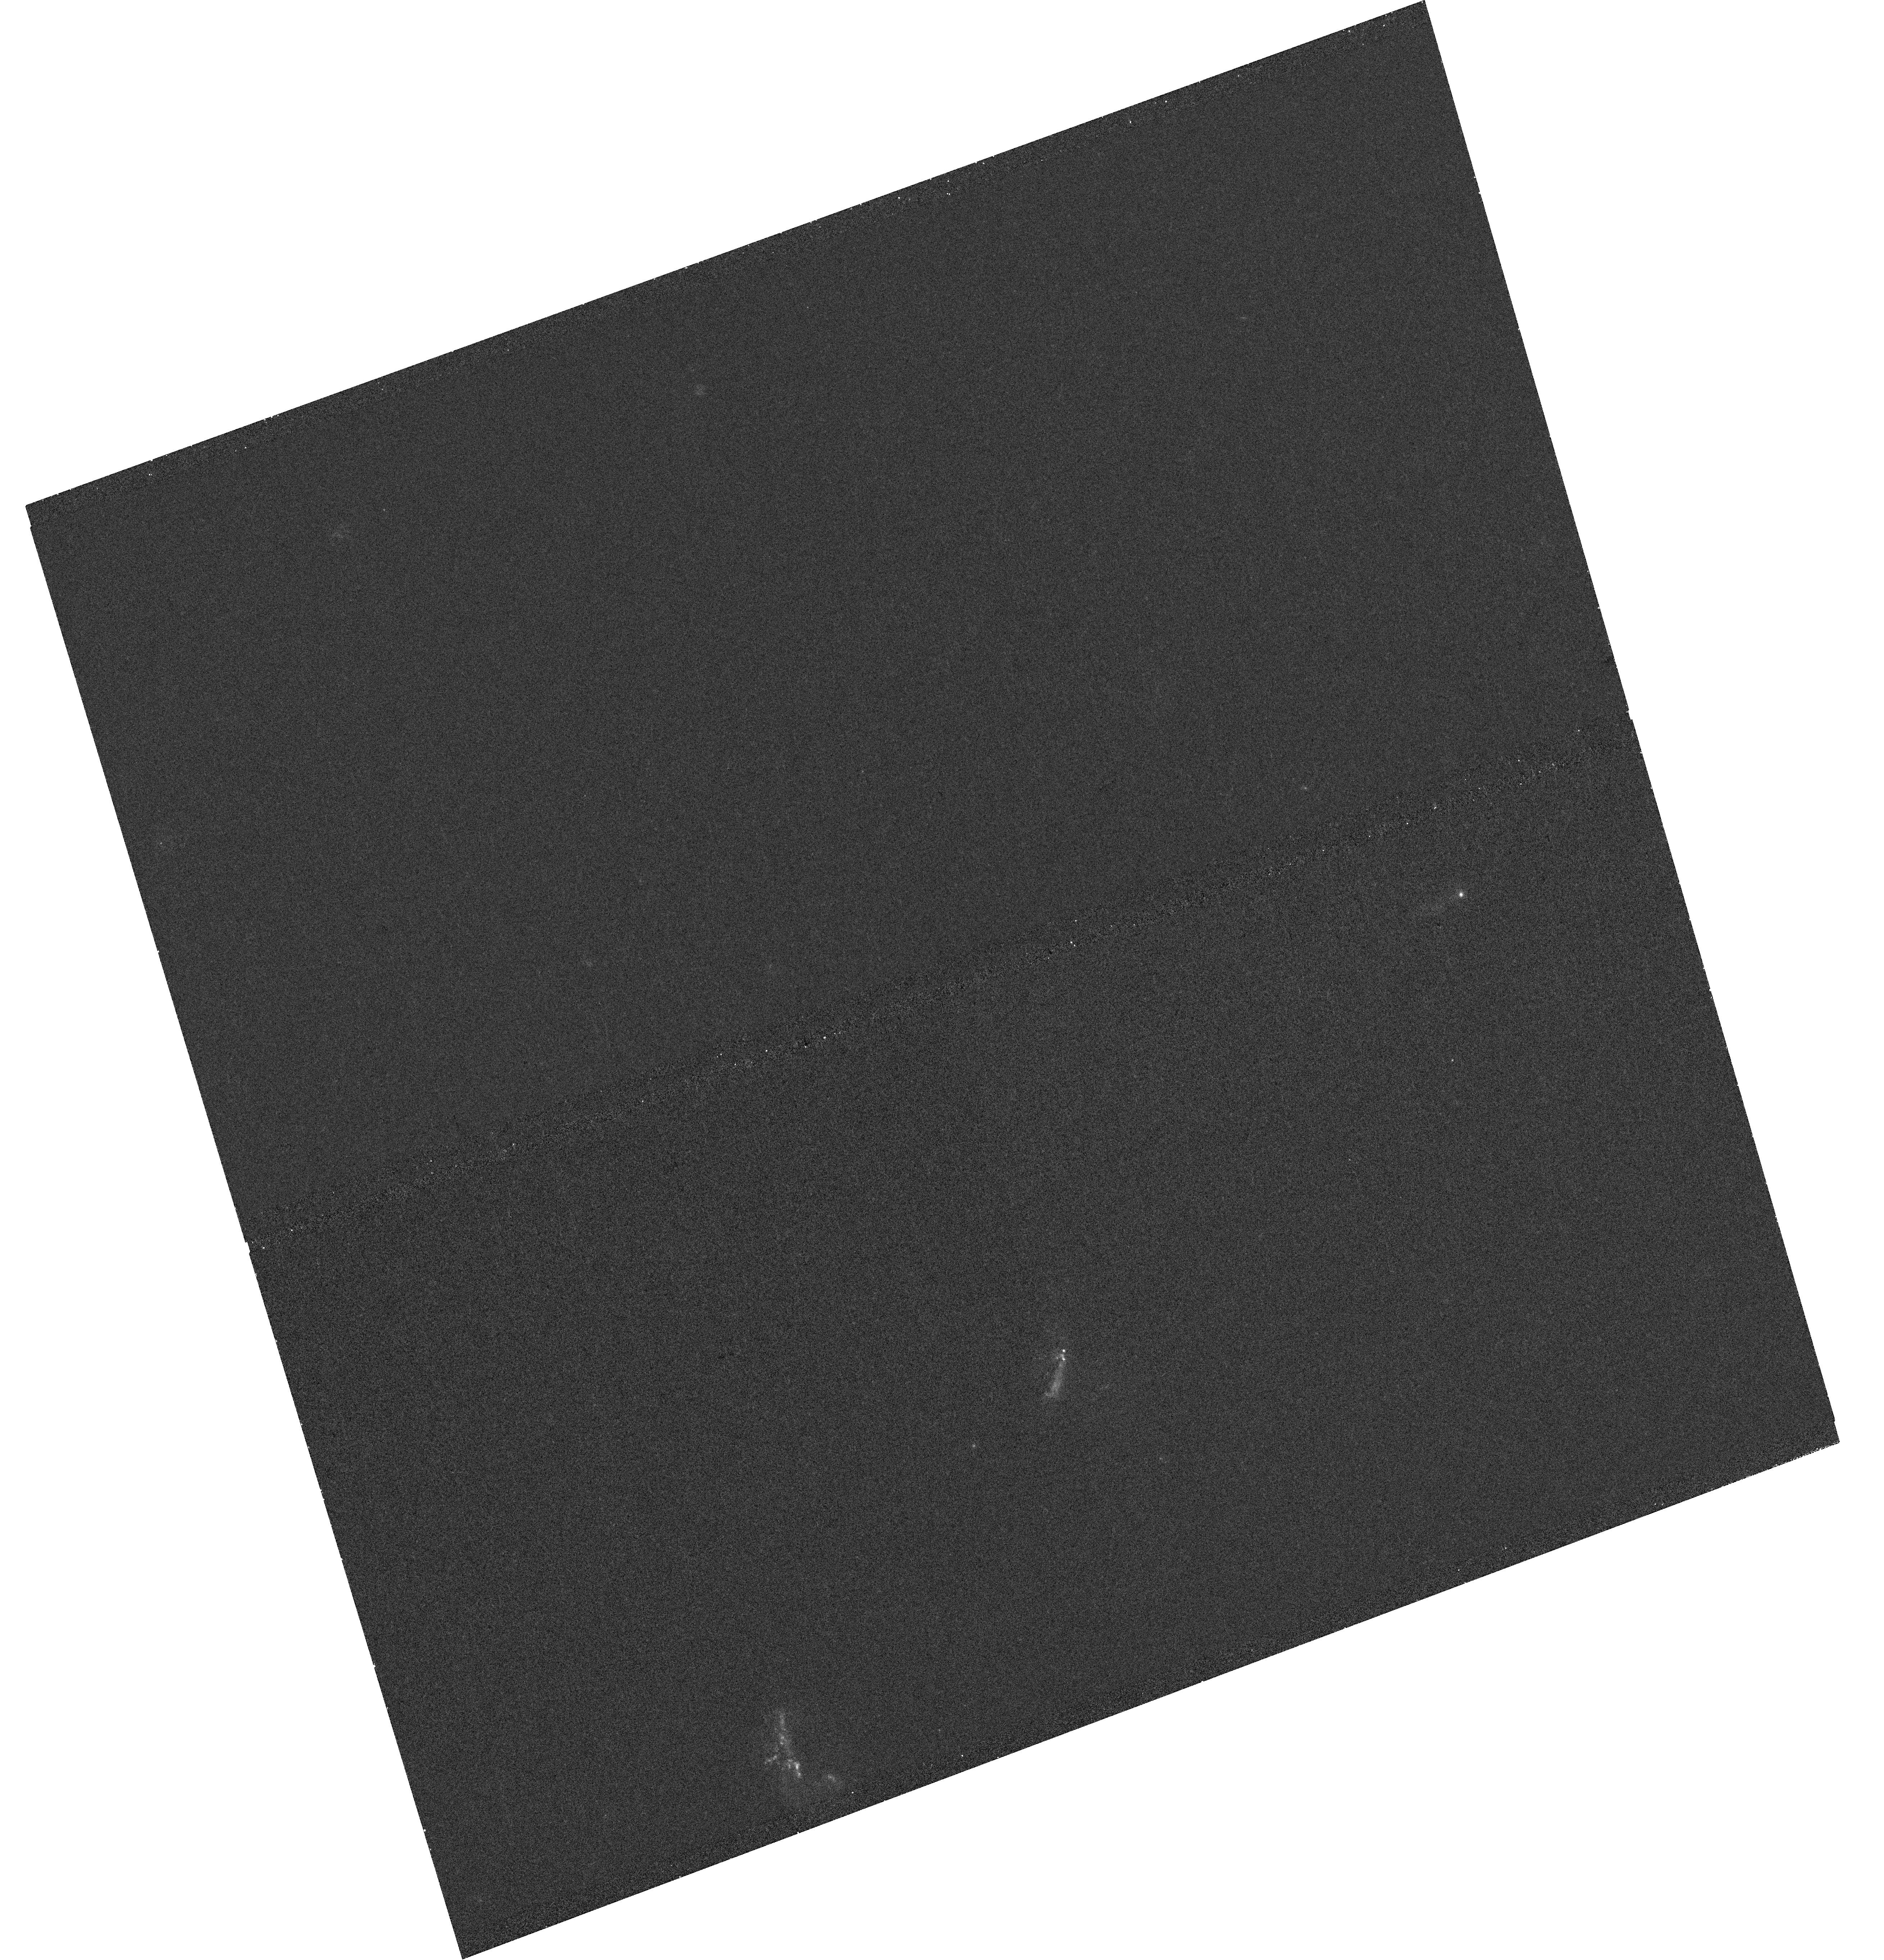
Target: IRASF17132+5313. Instrument: WFC3/UVIS. Filter: F225W. Exposure: 23 min. Observation ID: hst_13007_63_wfc3_uvis_f225w_ic2863

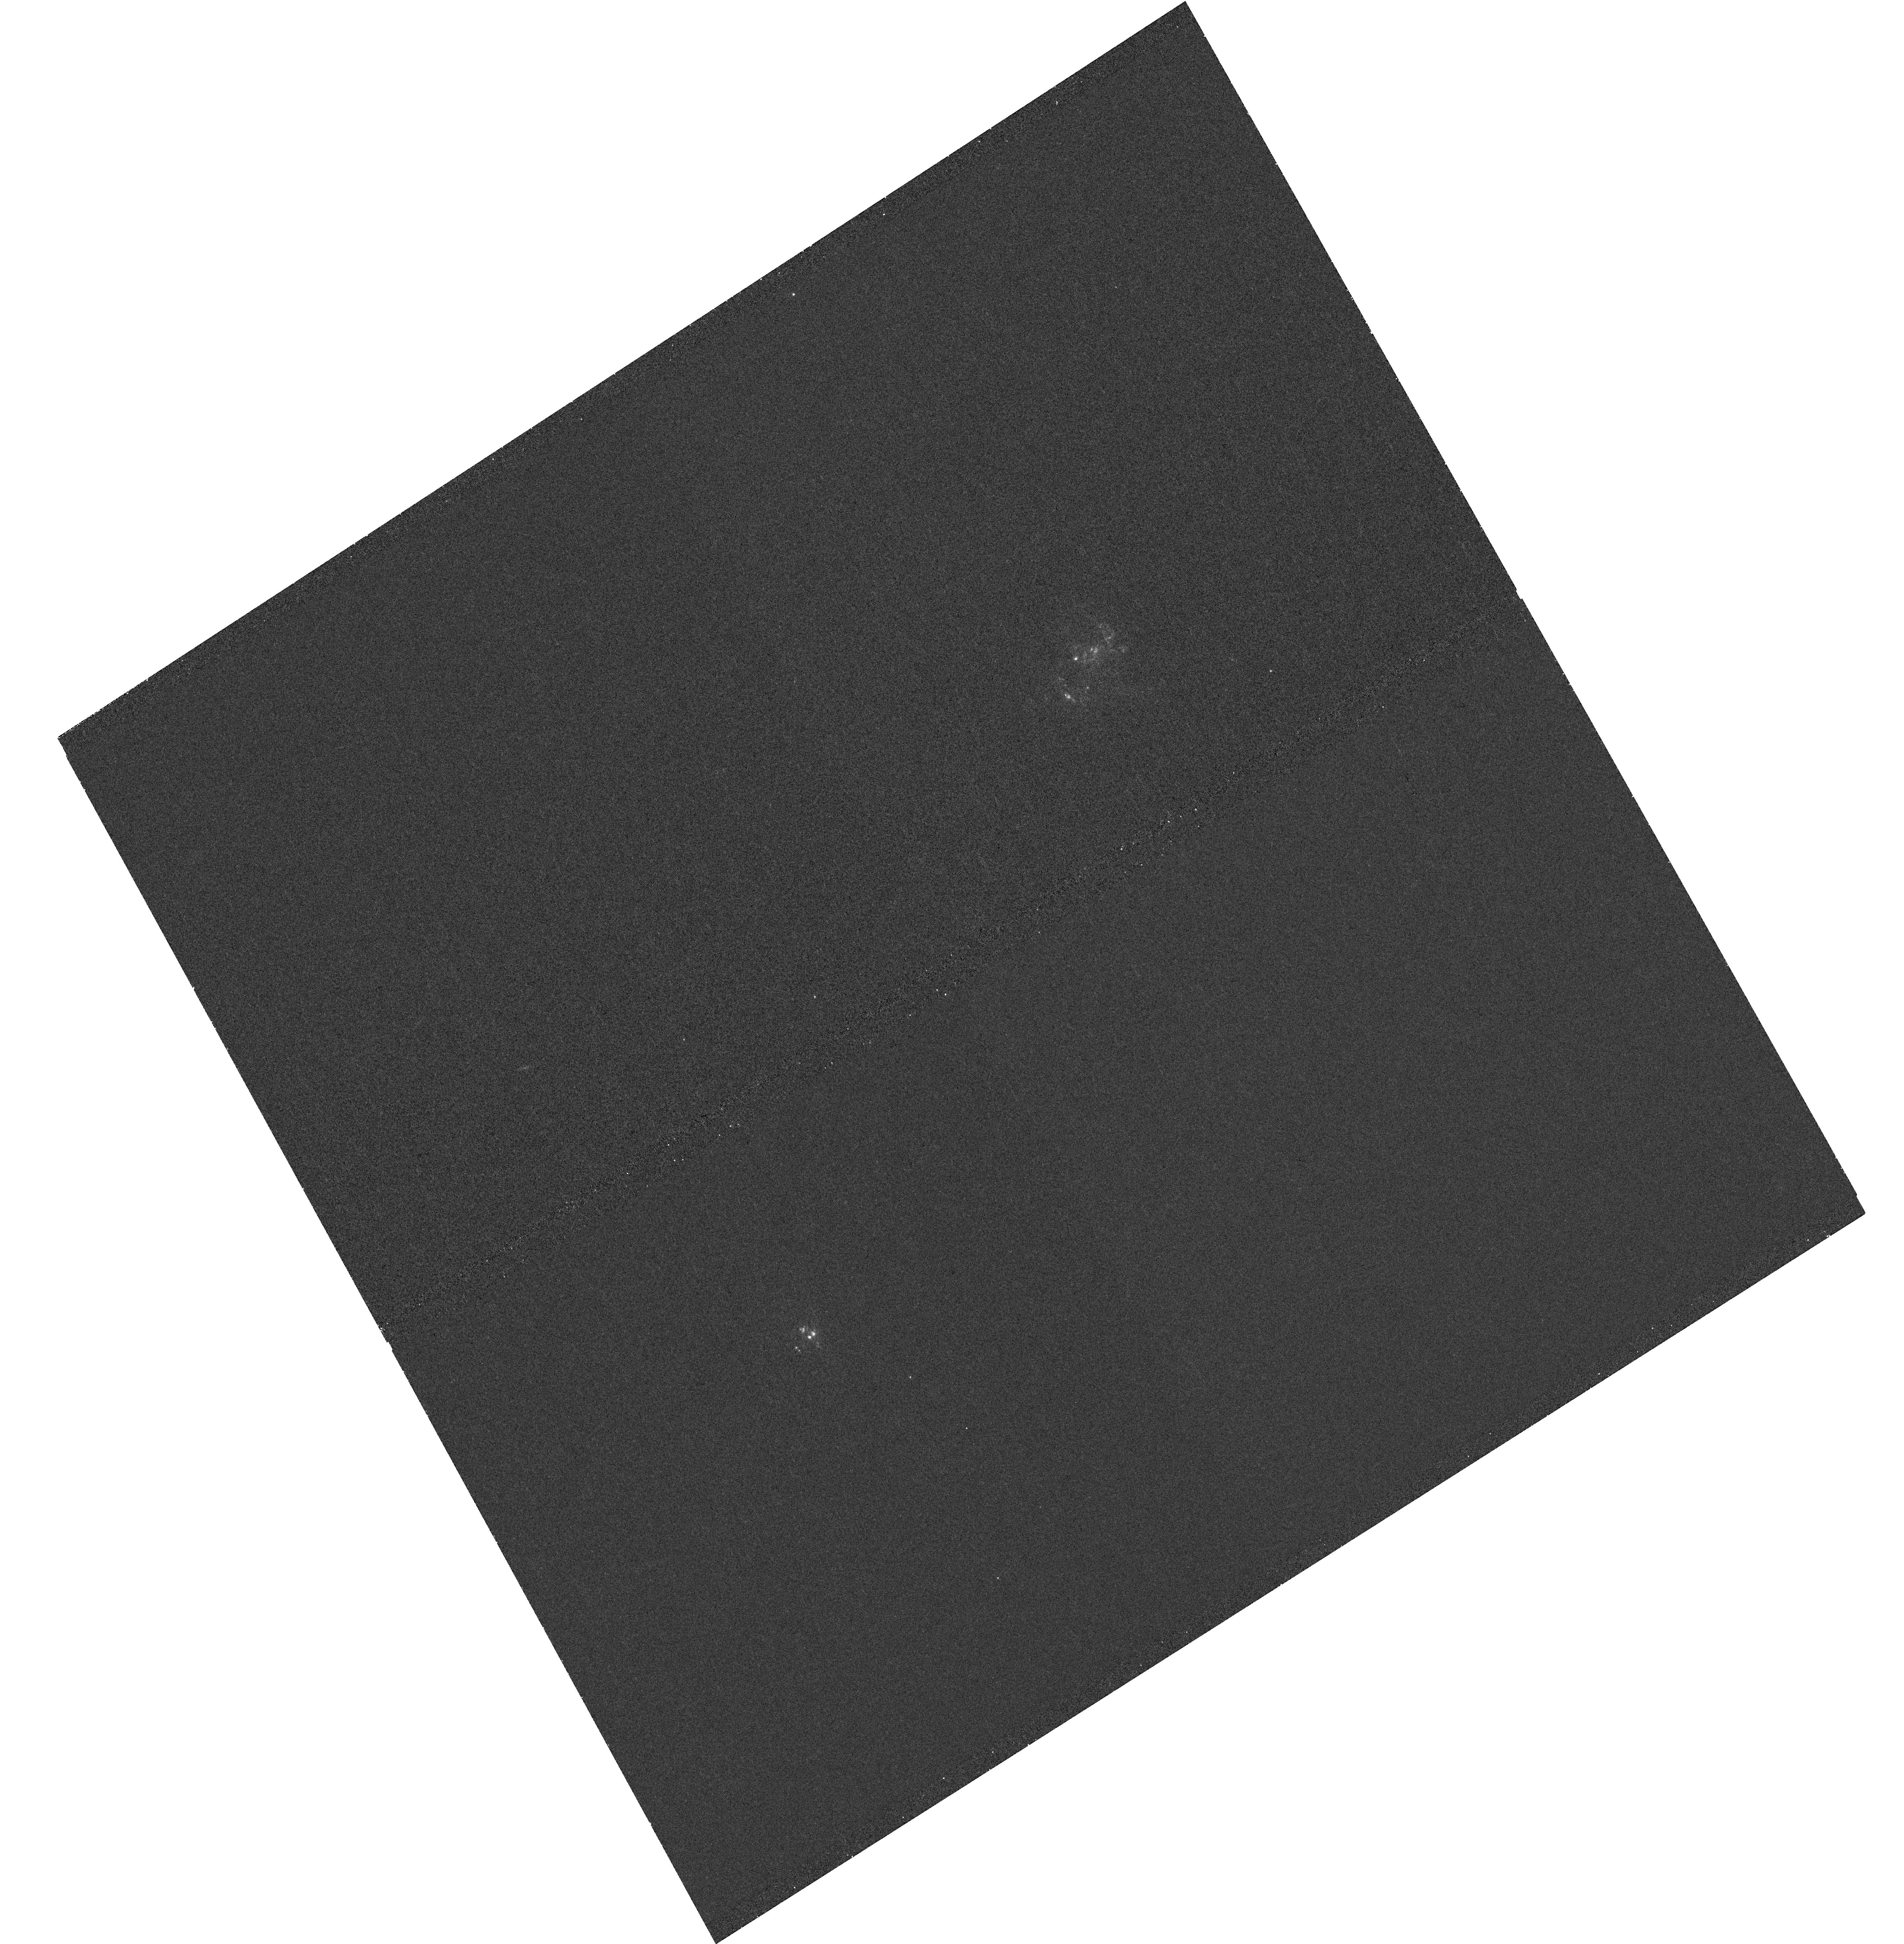
Target: AM0702-601. Instrument: WFC3/UVIS. Filter: F225W. Exposure: 25 min. Observation ID: hst_13007_28_wfc3_uvis_f225w_ic2828

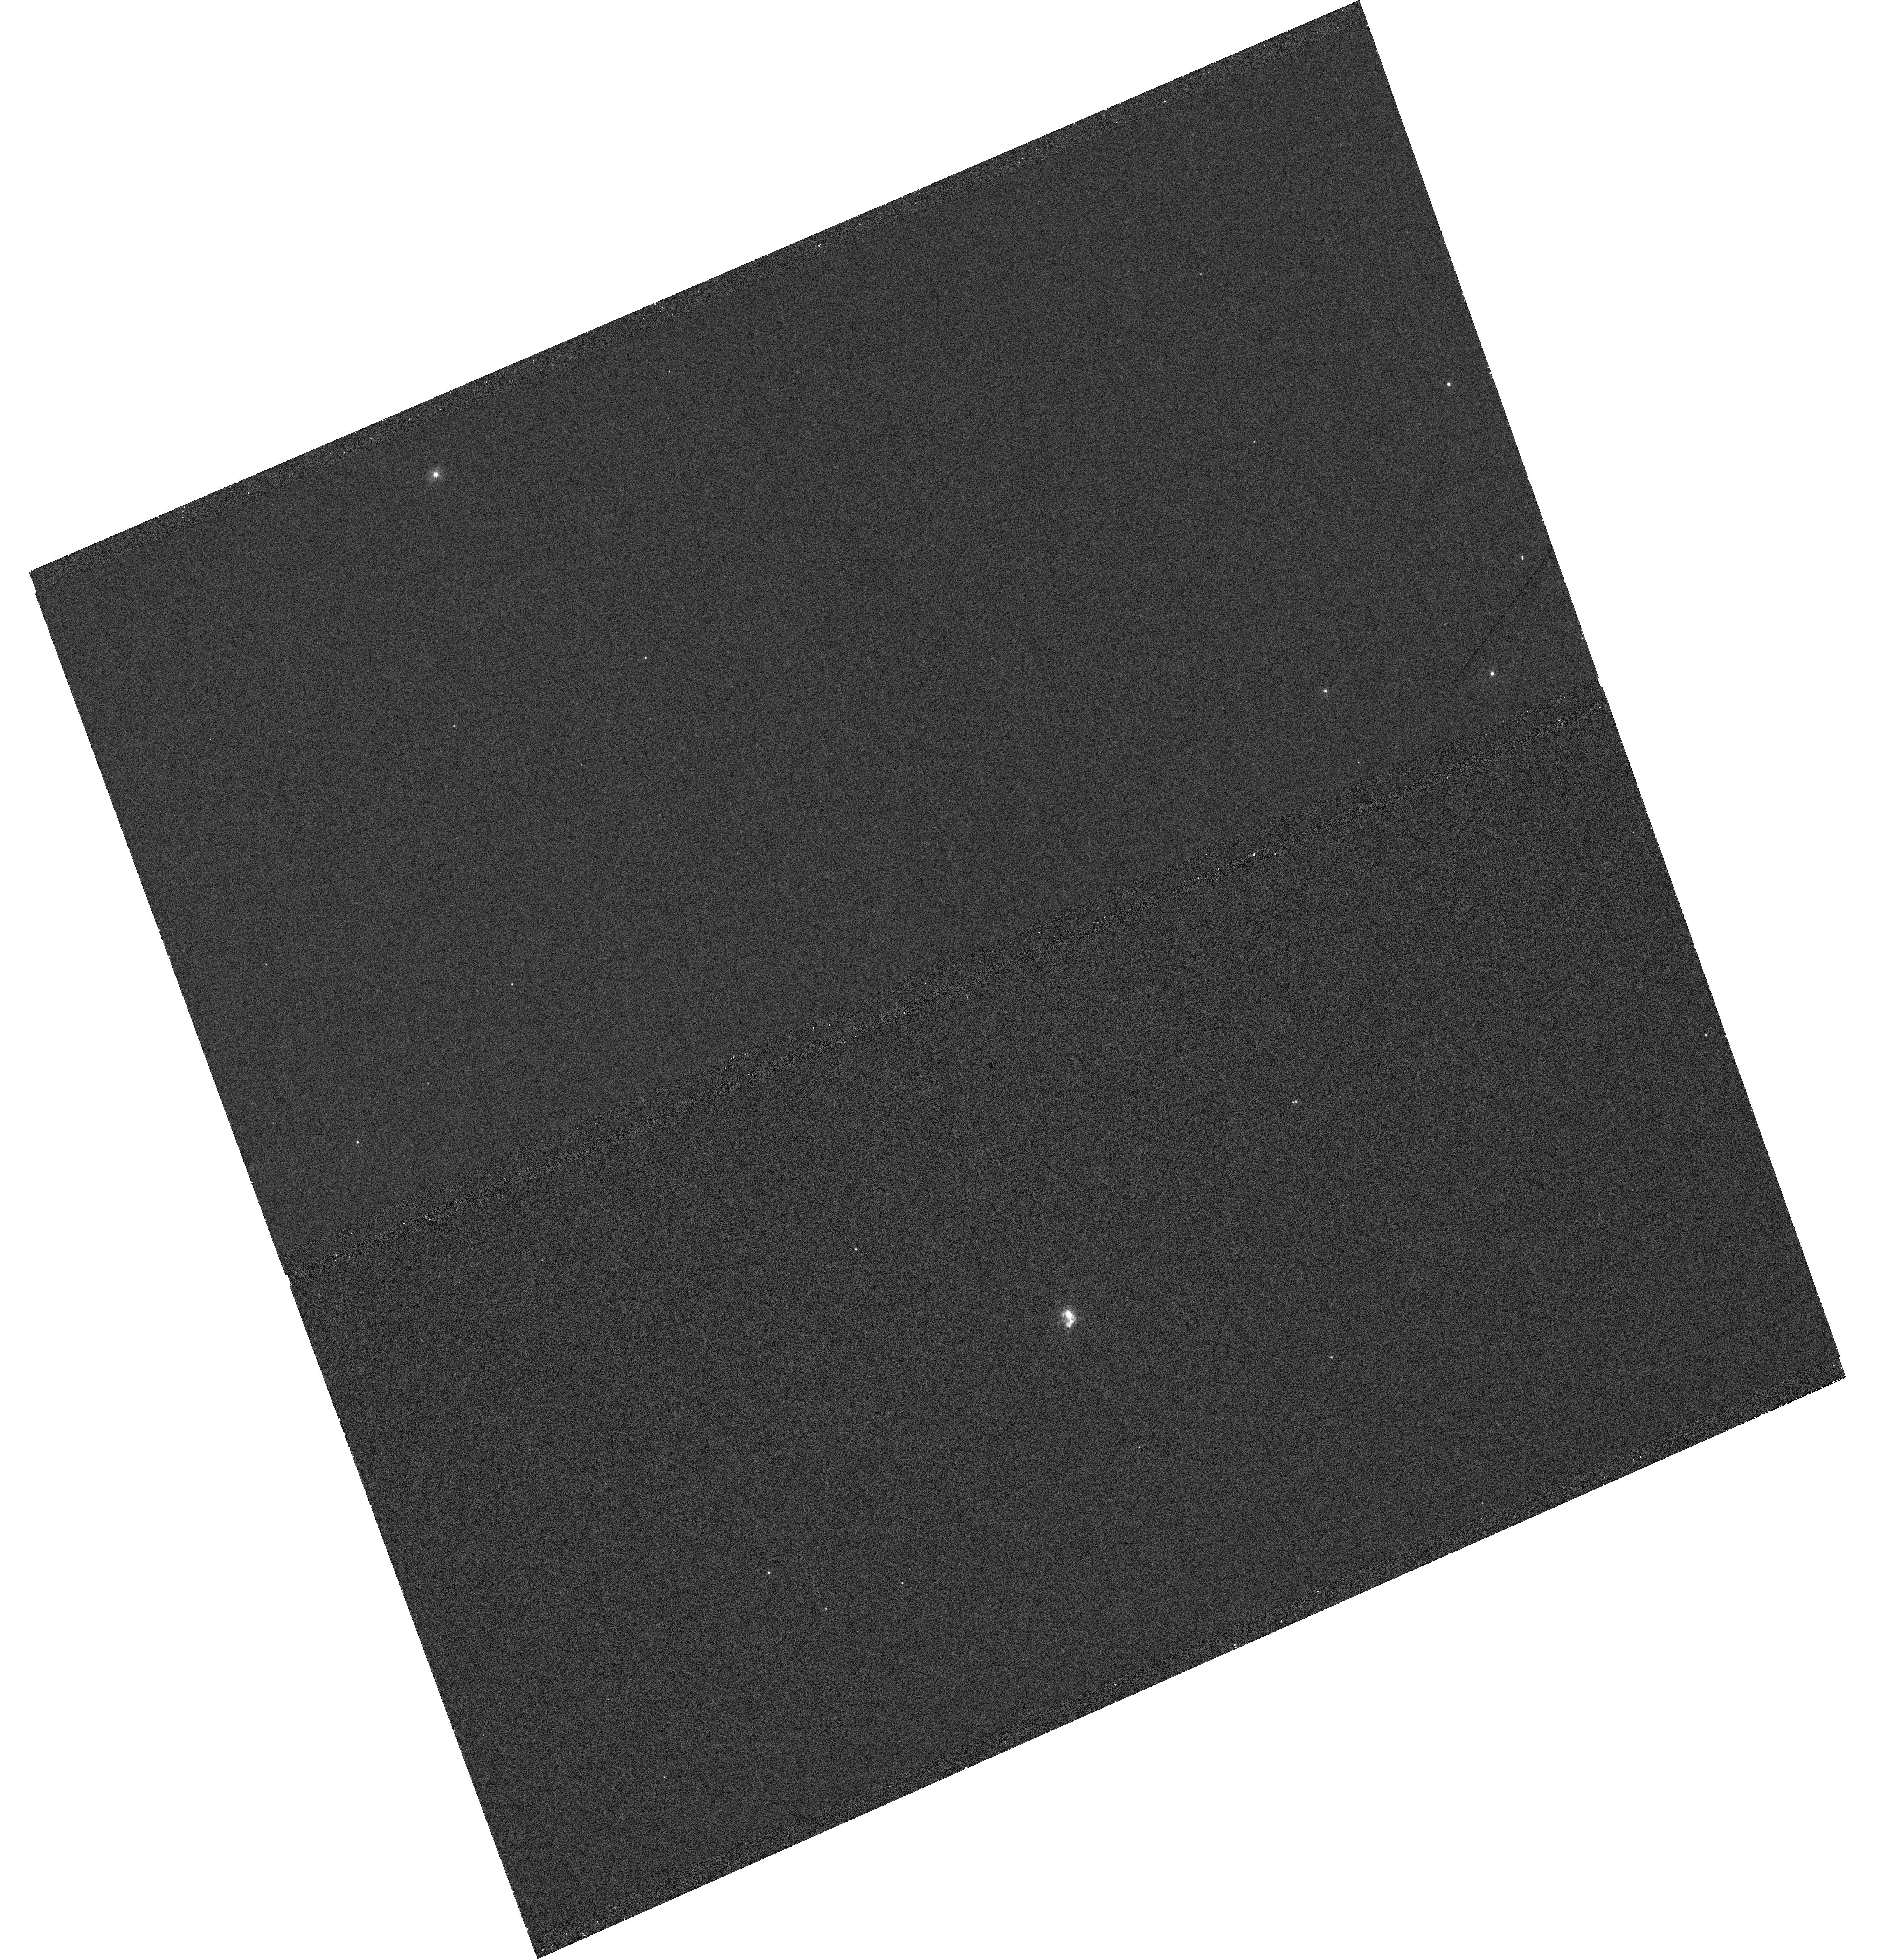
Target: 2MASXJ09041268-3627007. Instrument: WFC3/UVIS. Filter: F225W. Exposure: 23 min. Observation ID: hst_13007_35_wfc3_uvis_f225w_ic2835

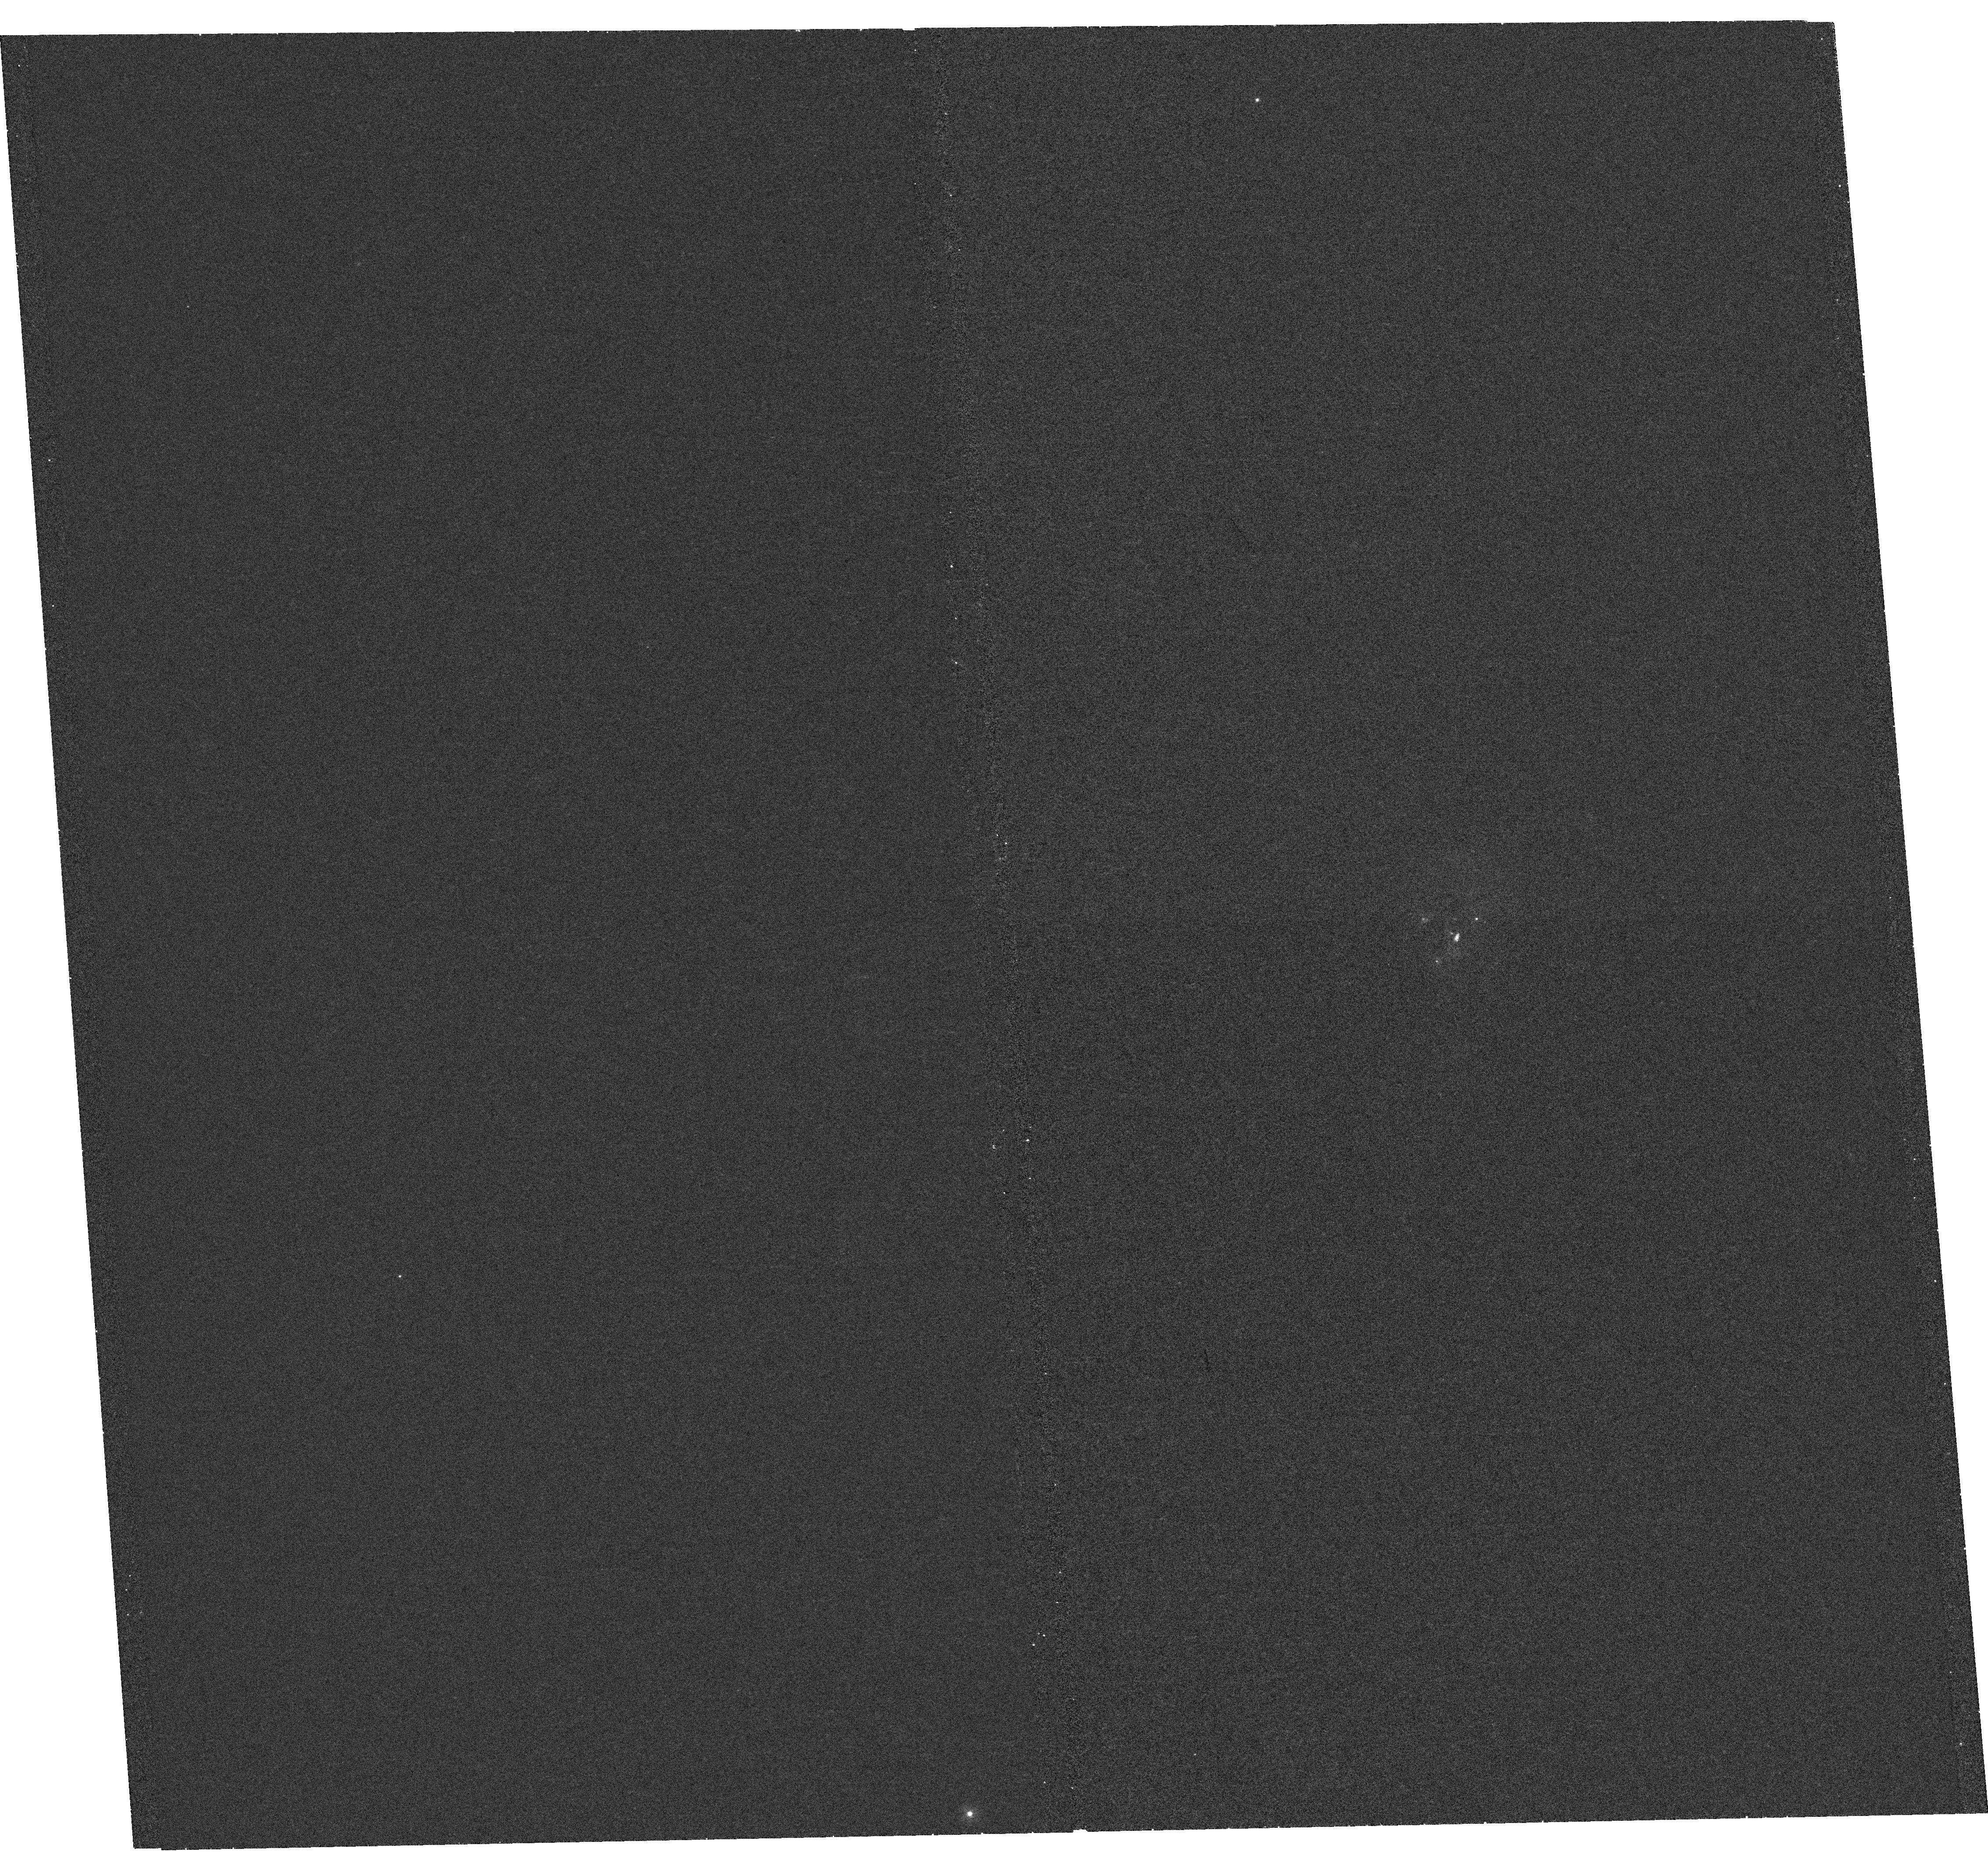
Target: IRASF23365+3604. Instrument: WFC3/UVIS. Filter: F225W. Exposure: 23 min. Observation ID: hst_13007_81_wfc3_uvis_f225w_ic2881

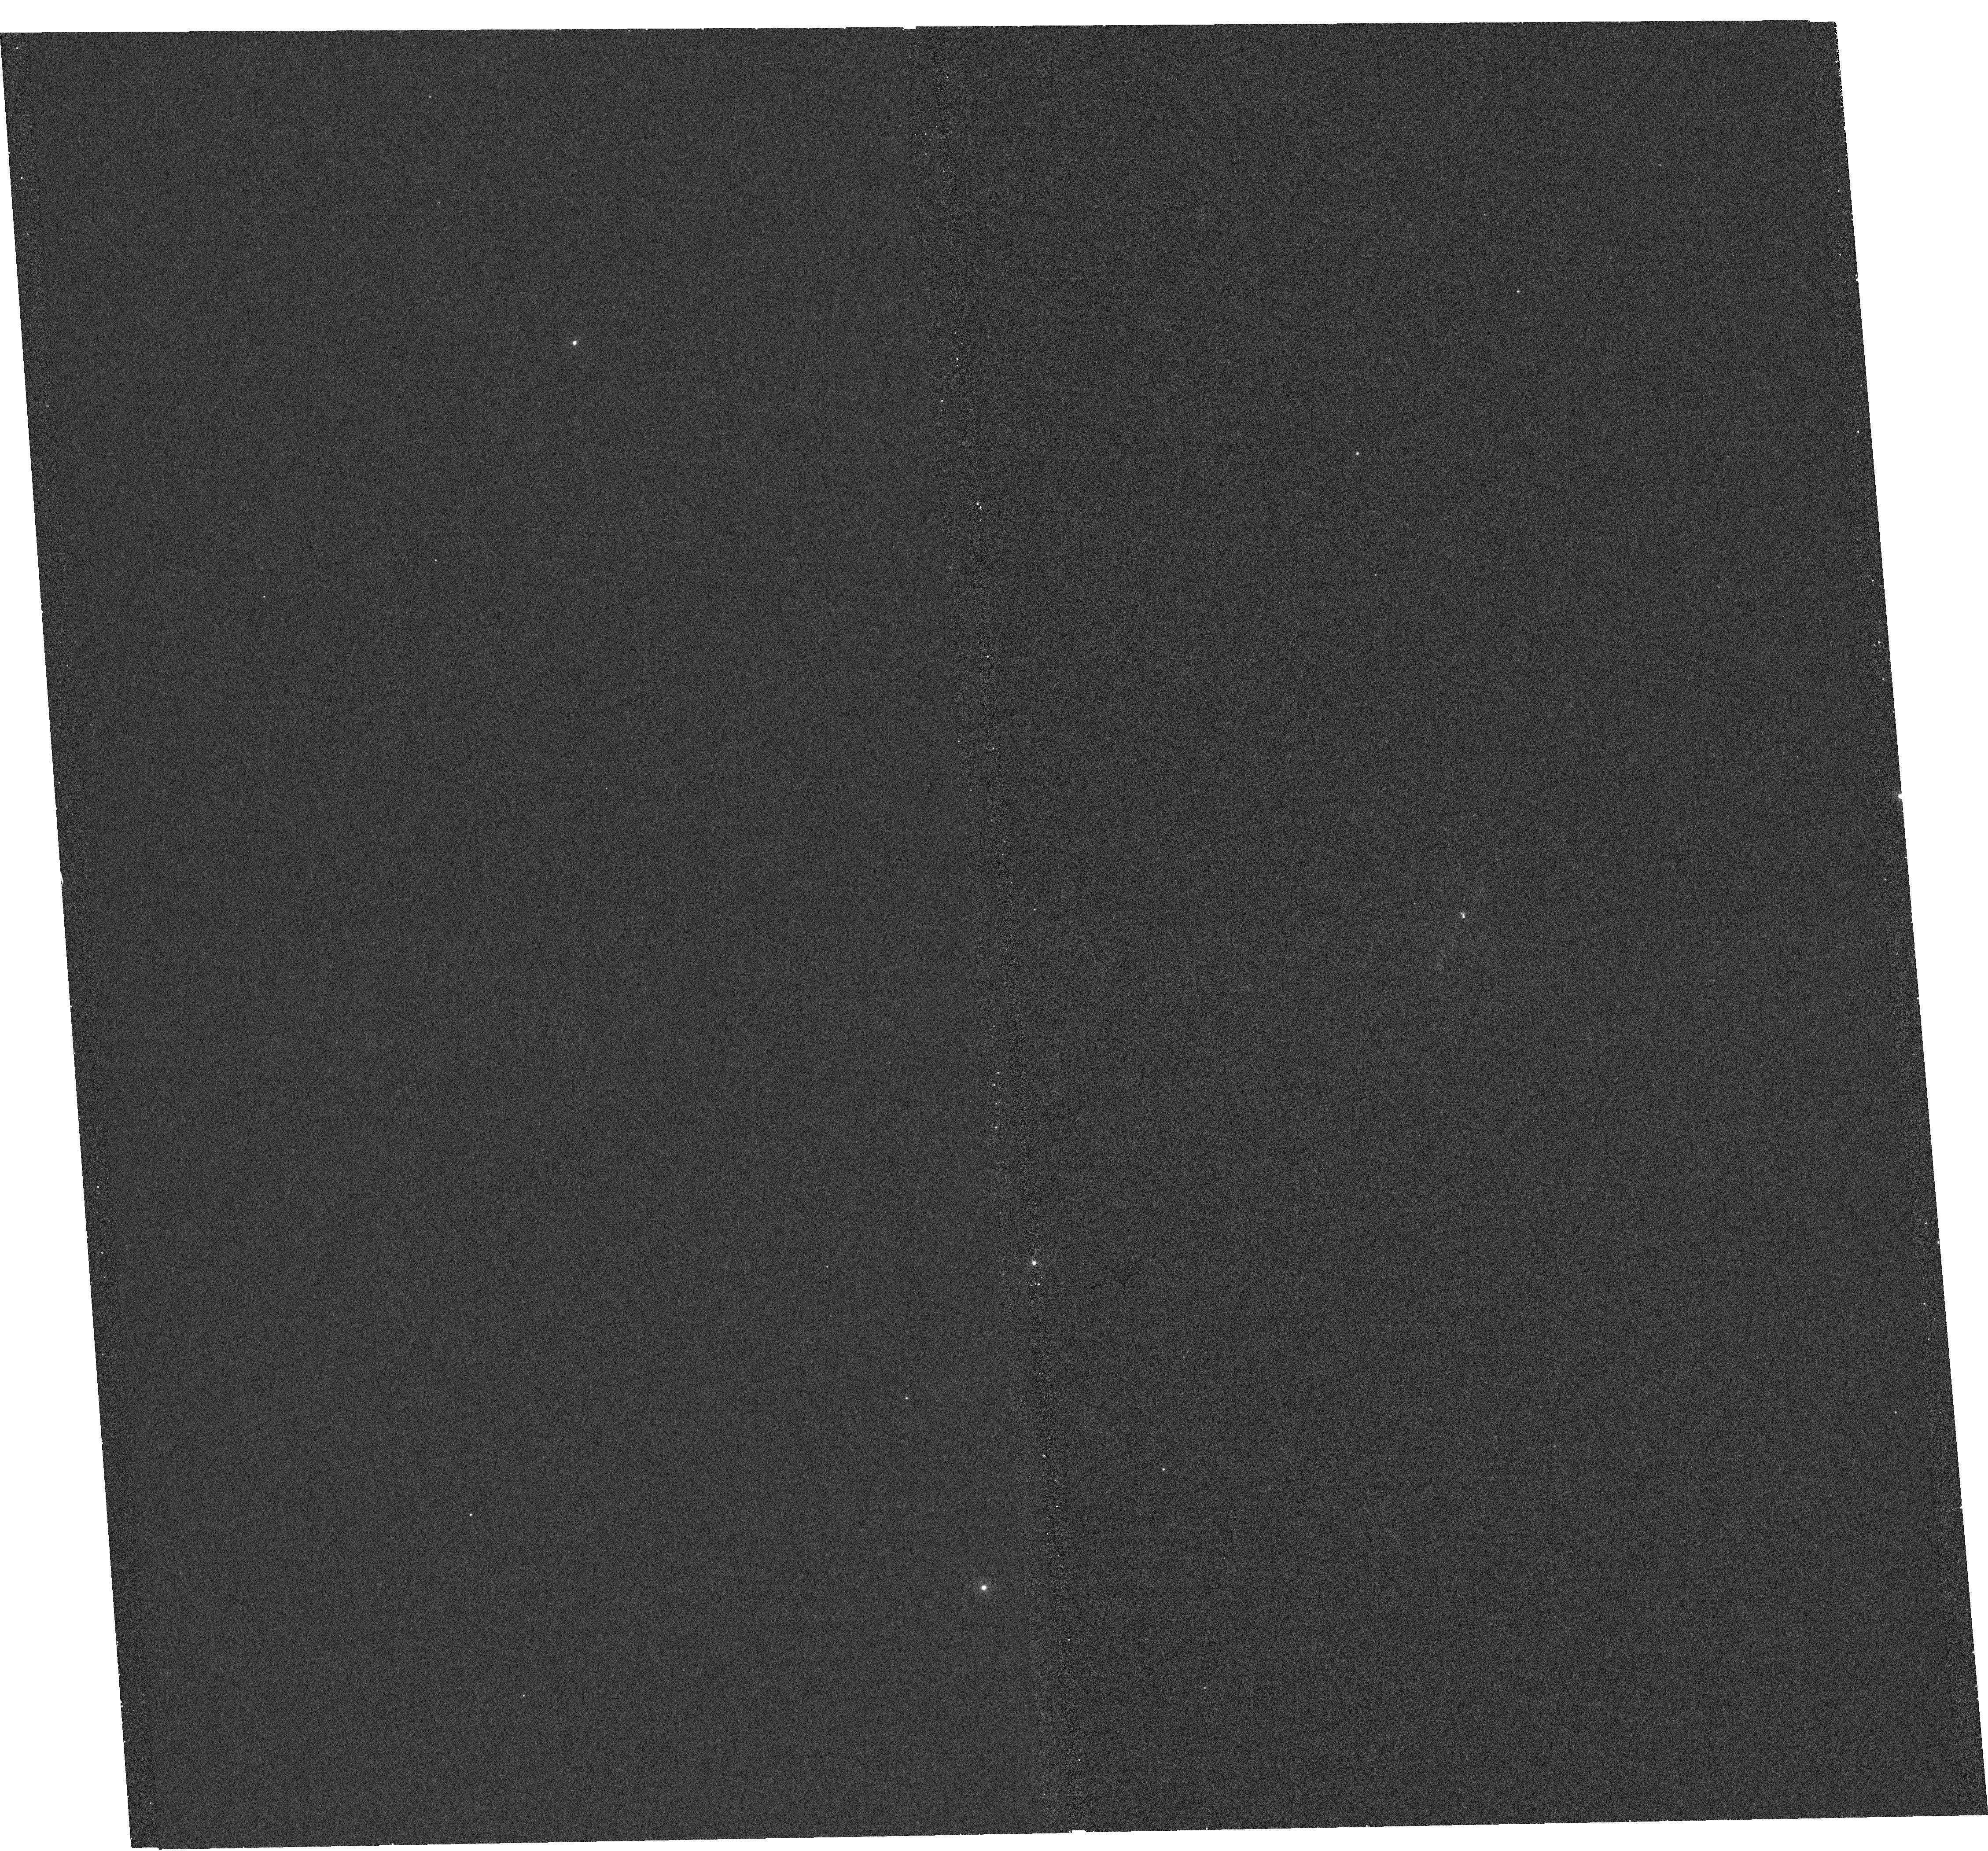
Target: IRAS23436+5257. Instrument: WFC3/UVIS. Filter: F225W. Exposure: 23 min. Observation ID: hst_13007_82_wfc3_uvis_f225w_ic2882

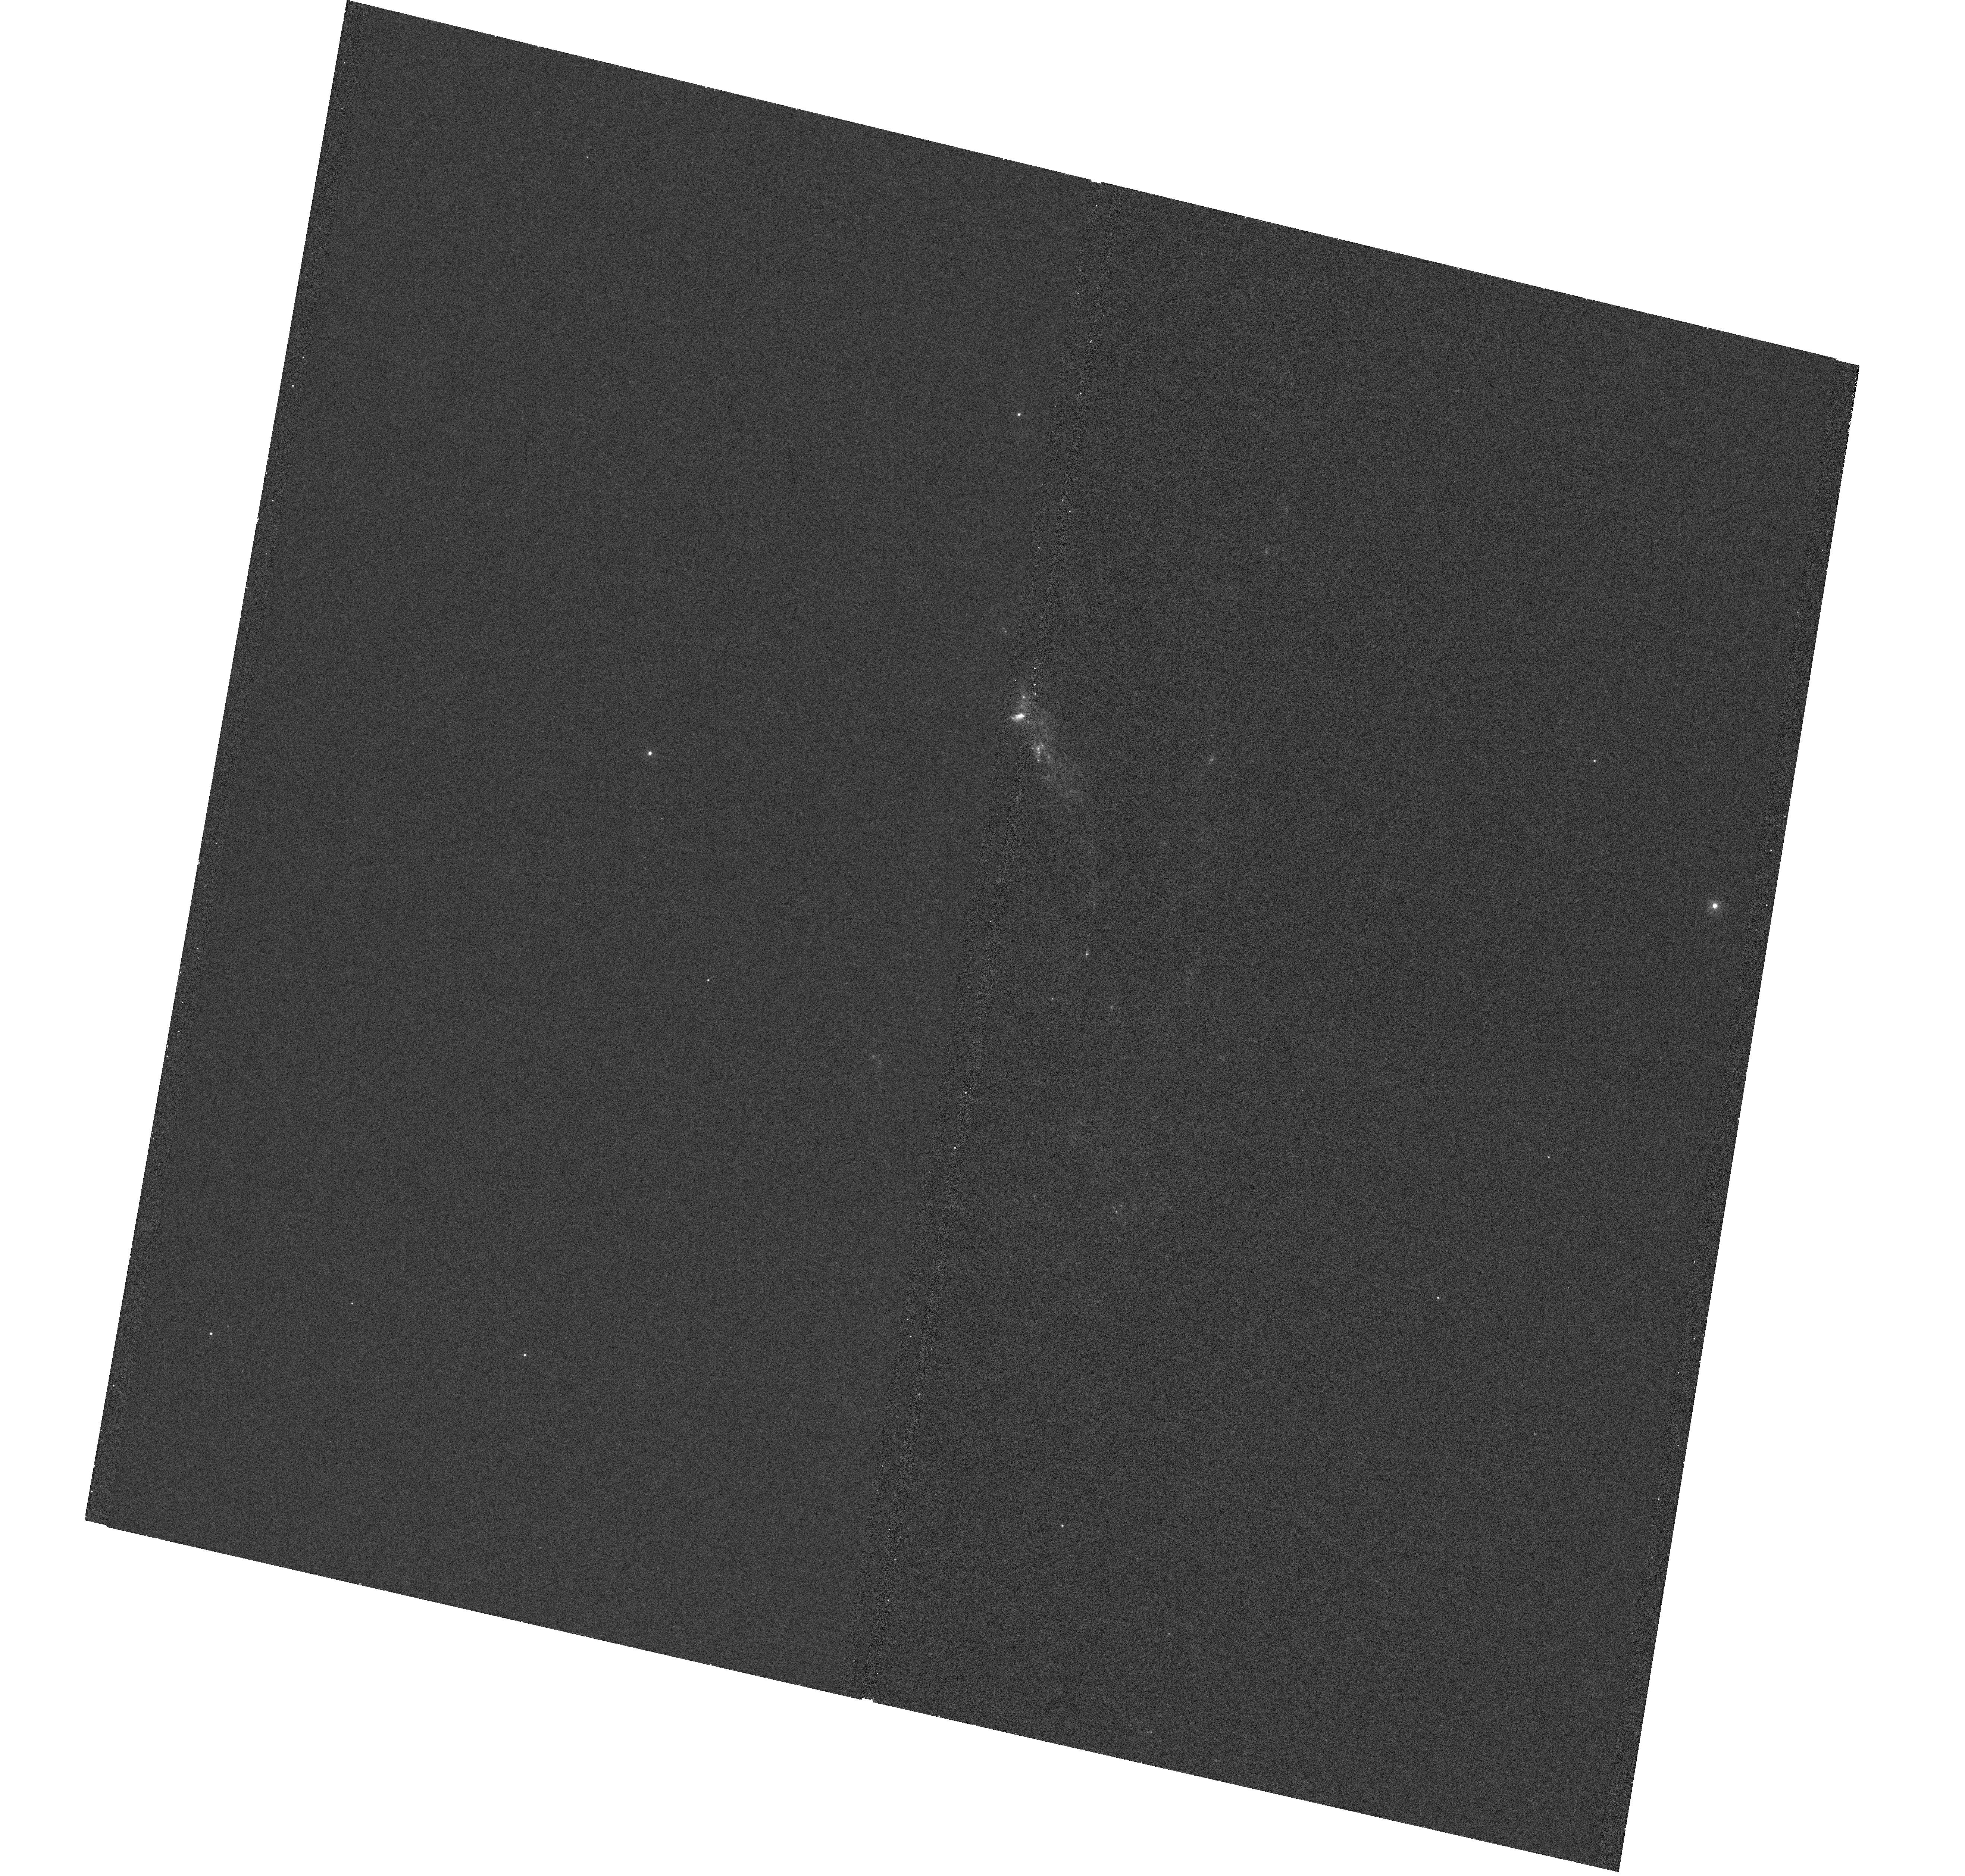
Target: NGC2369. Instrument: WFC3/UVIS. Filter: F225W. Exposure: 23 min. Observation ID: hst_13007_30_wfc3_uvis_f225w_ic2830

UV Imaging of Luminous Infrared Galaxies in the GOALS Sample (PI: Armus, Lee)

A major result of IRAS survey was the discovery of a large population of luminous infrared galaxies (LIRGs) which emit a significant fraction of their bolometric luminosity in the far-infrared, and have log LIR (Lsun) >11.0. With the Great Observatories All-sky LIRG Survey (GOALS), we are measuring the properties of a large, complete sample of low-redshift LIRGs across the electromagnetic spectrum using Chandra, GALEX, HST, Spitzer, Herschel, ALMA and the EVLA. Although selected in the far-infrared, LIRGs are prodigious emitters of UV radiation. Here we propose a WFC3 F225W snapshot imaging program of a sample of 84 LIRGs from GOALS chosen to have existing HST visual and near-infrared imaging and span a large range in IR/UV flux ratios and FUV-NUV spectral slopes. When combined with our existing data, these UV images will allow us to measure the ages and reddening towards nuclear and extranuclear star-forming clusters, gauge the dominant mode of unobscured star formation through a quantitative analysis of the clustered and diffuse UV emission, and correlate the global IR and UV properties of LIRGs with their UV, visual and infrared morphologies from sub-kpc to galactic scales. Since LIRGs become the dominant contributor to the far-infrared background at z~1, a library of rest-frame UV and visual images of local LIRGs is critical for interpreting the visual and near-infrared HST imaging now being analyzed from deep cosmological surveys. The HST imaging proposed here forms a key component of the GOALS project, which will result in the most comprehensive study of local luminous infrared galaxies to date.